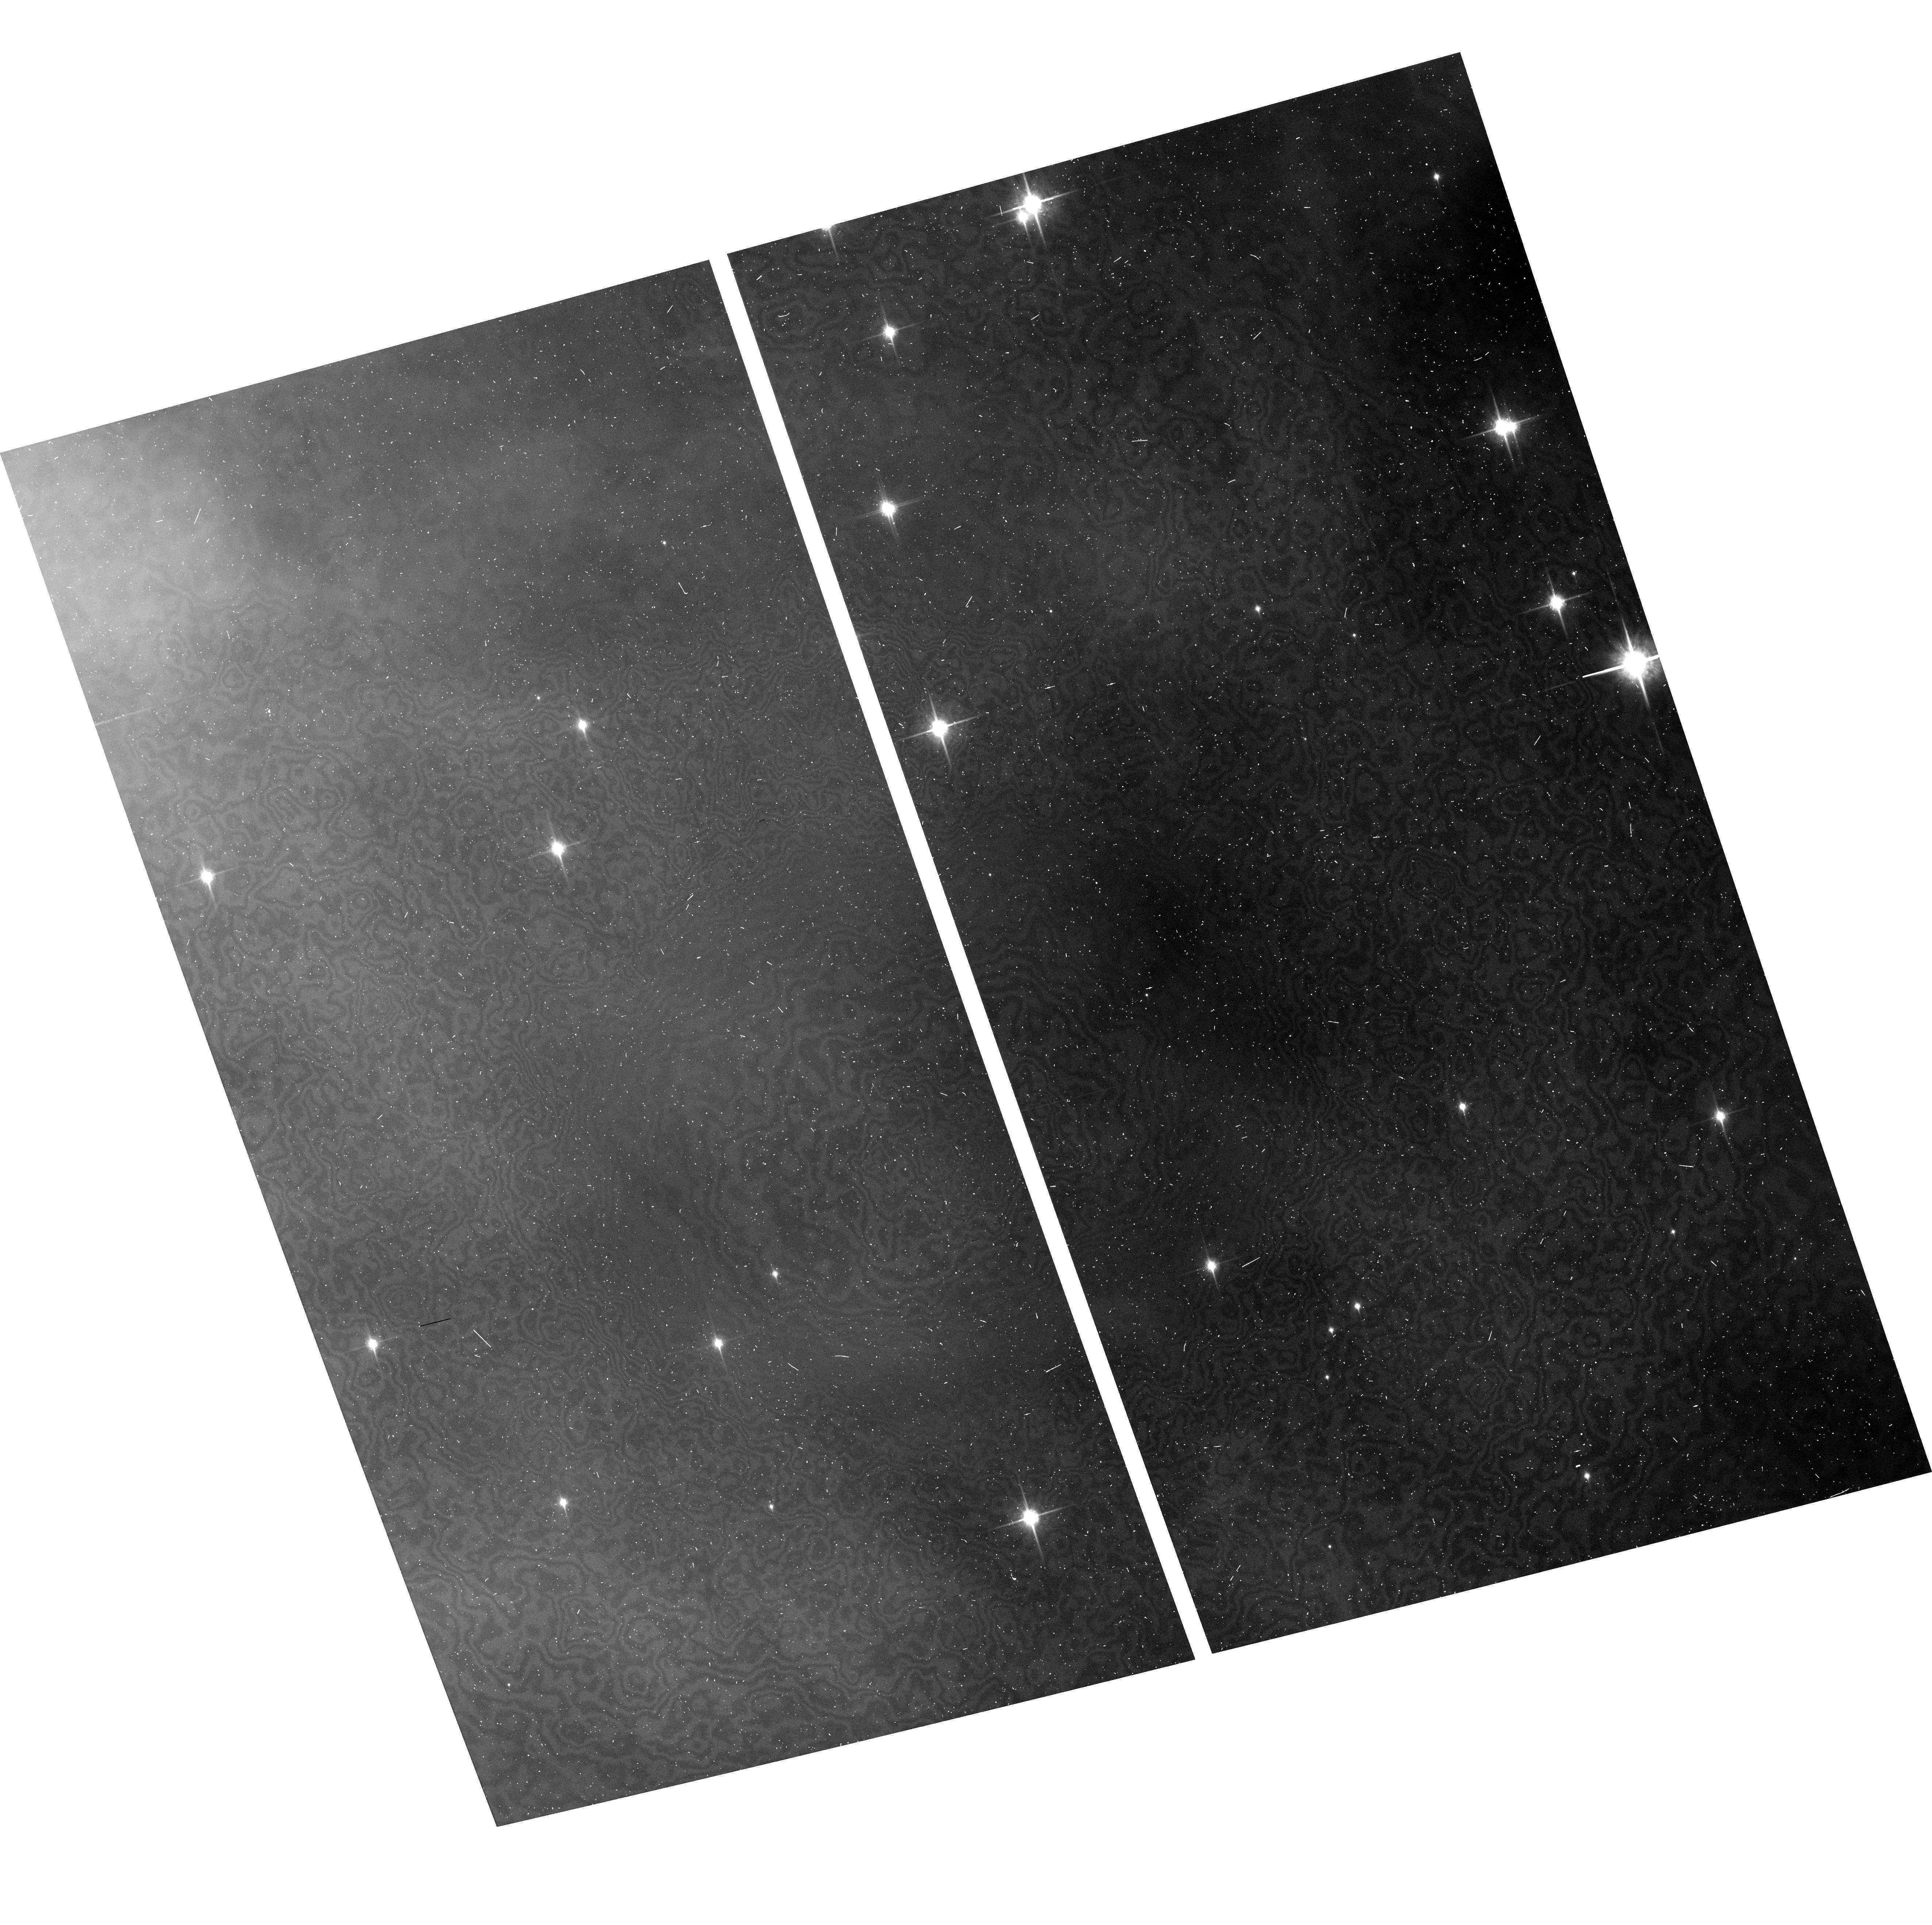
Target: ORIMOS-19. Instrument: ACS/WFC. Filter: F850LP. Exposure: 6 min. Observation ID: hst_10246_1e_acs_wfc_f850lp_j93k1e

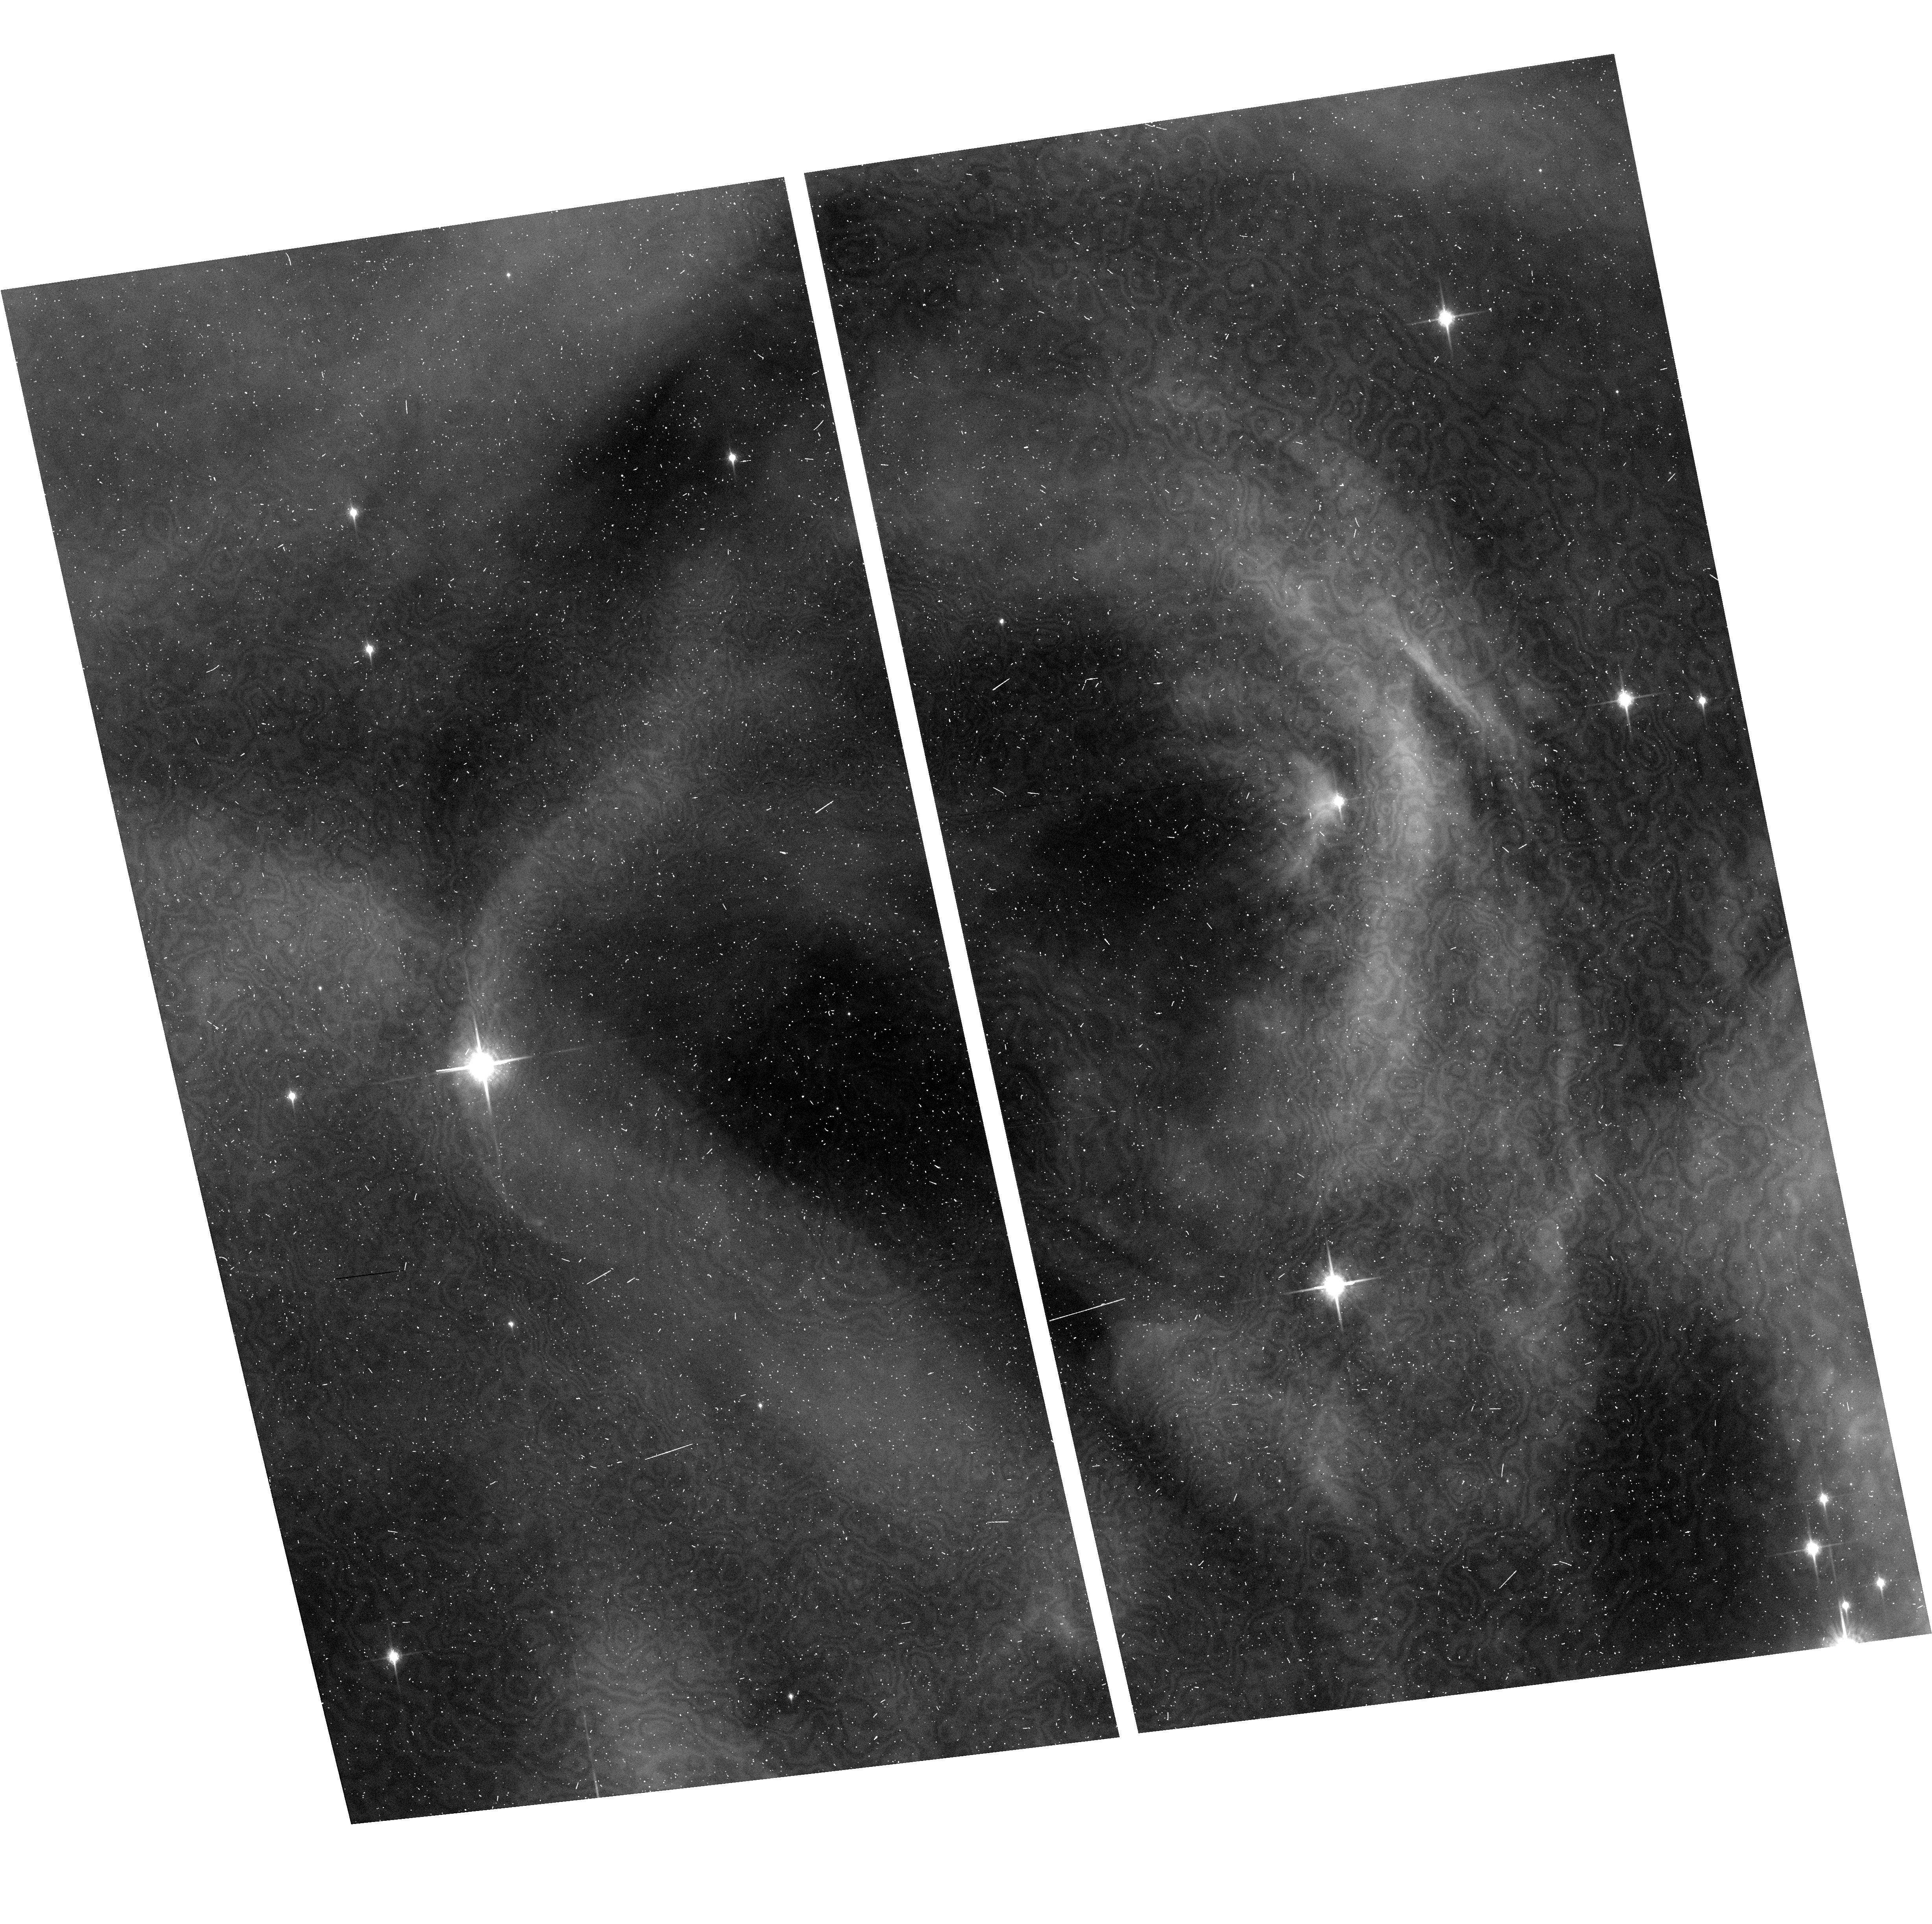
Target: ORIMOS-4. Instrument: ACS/WFC. Filter: F850LP. Exposure: 6 min. Observation ID: hst_10246_04_acs_wfc_f850lp_j93k04

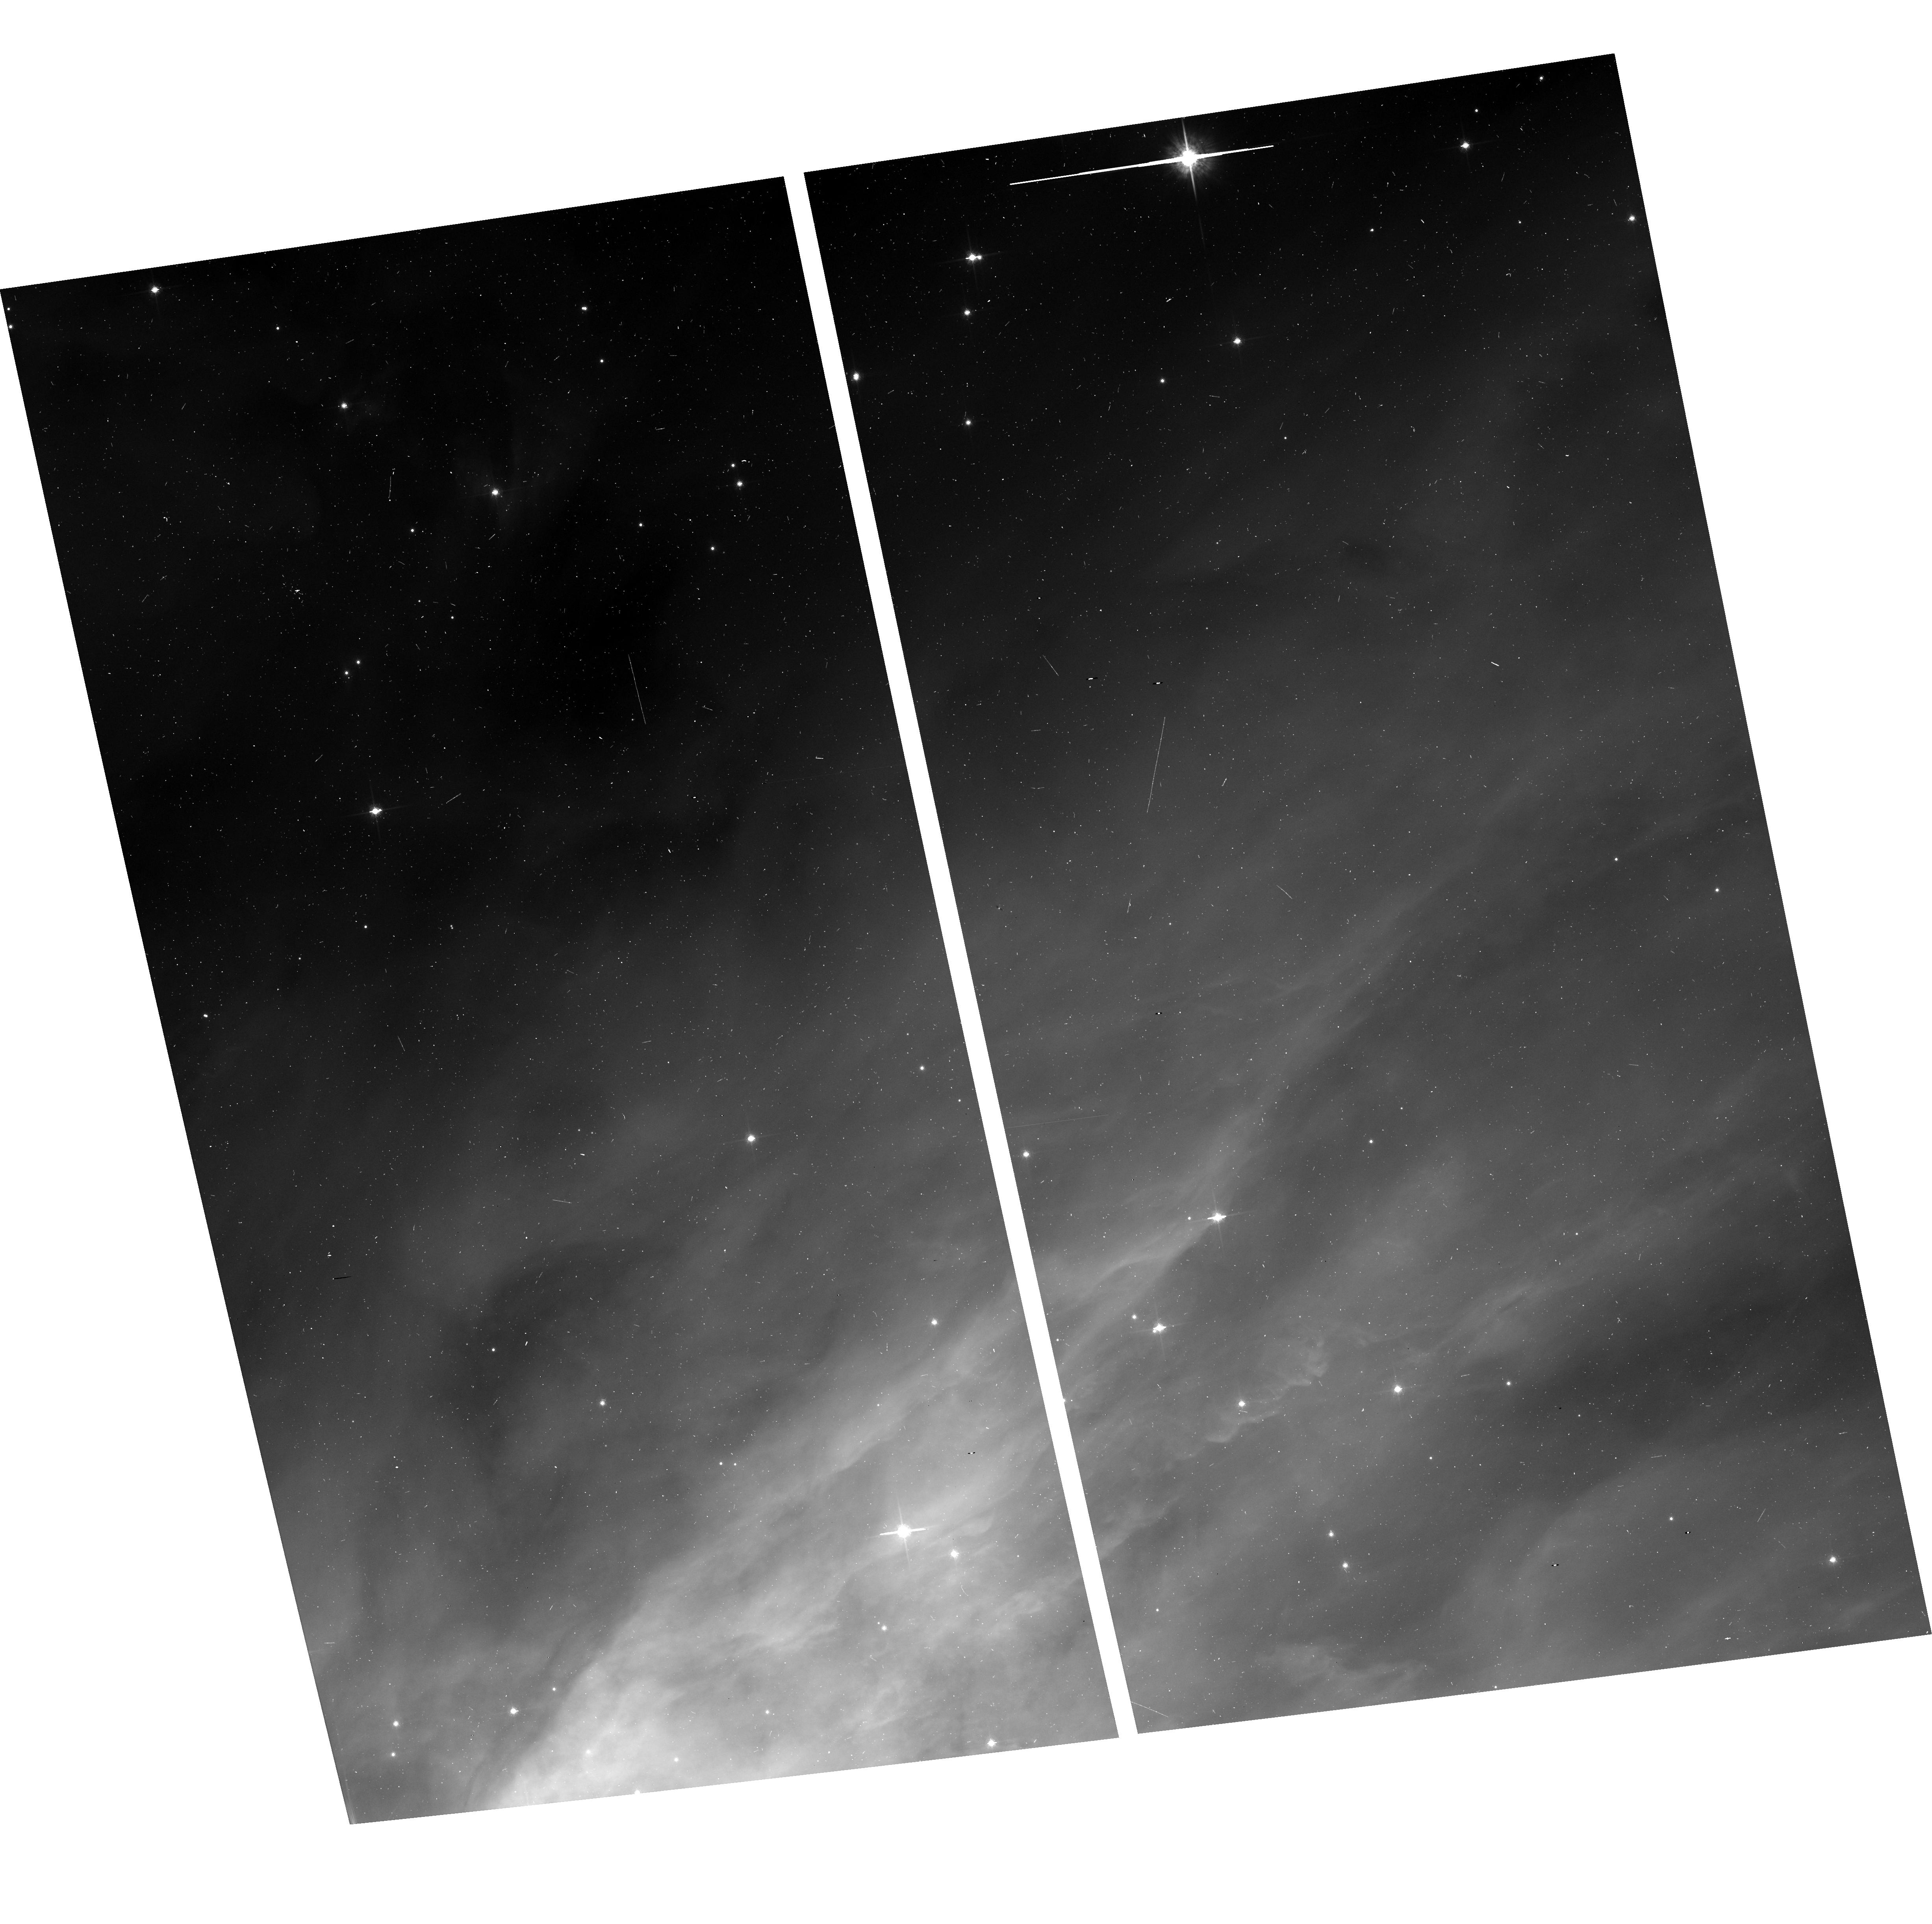
Target: ORIMOS-48. Instrument: ACS/WFC. Filter: F775W. Exposure: 6 min. Observation ID: hst_10246_3a_acs_wfc_f775w_j93k3a

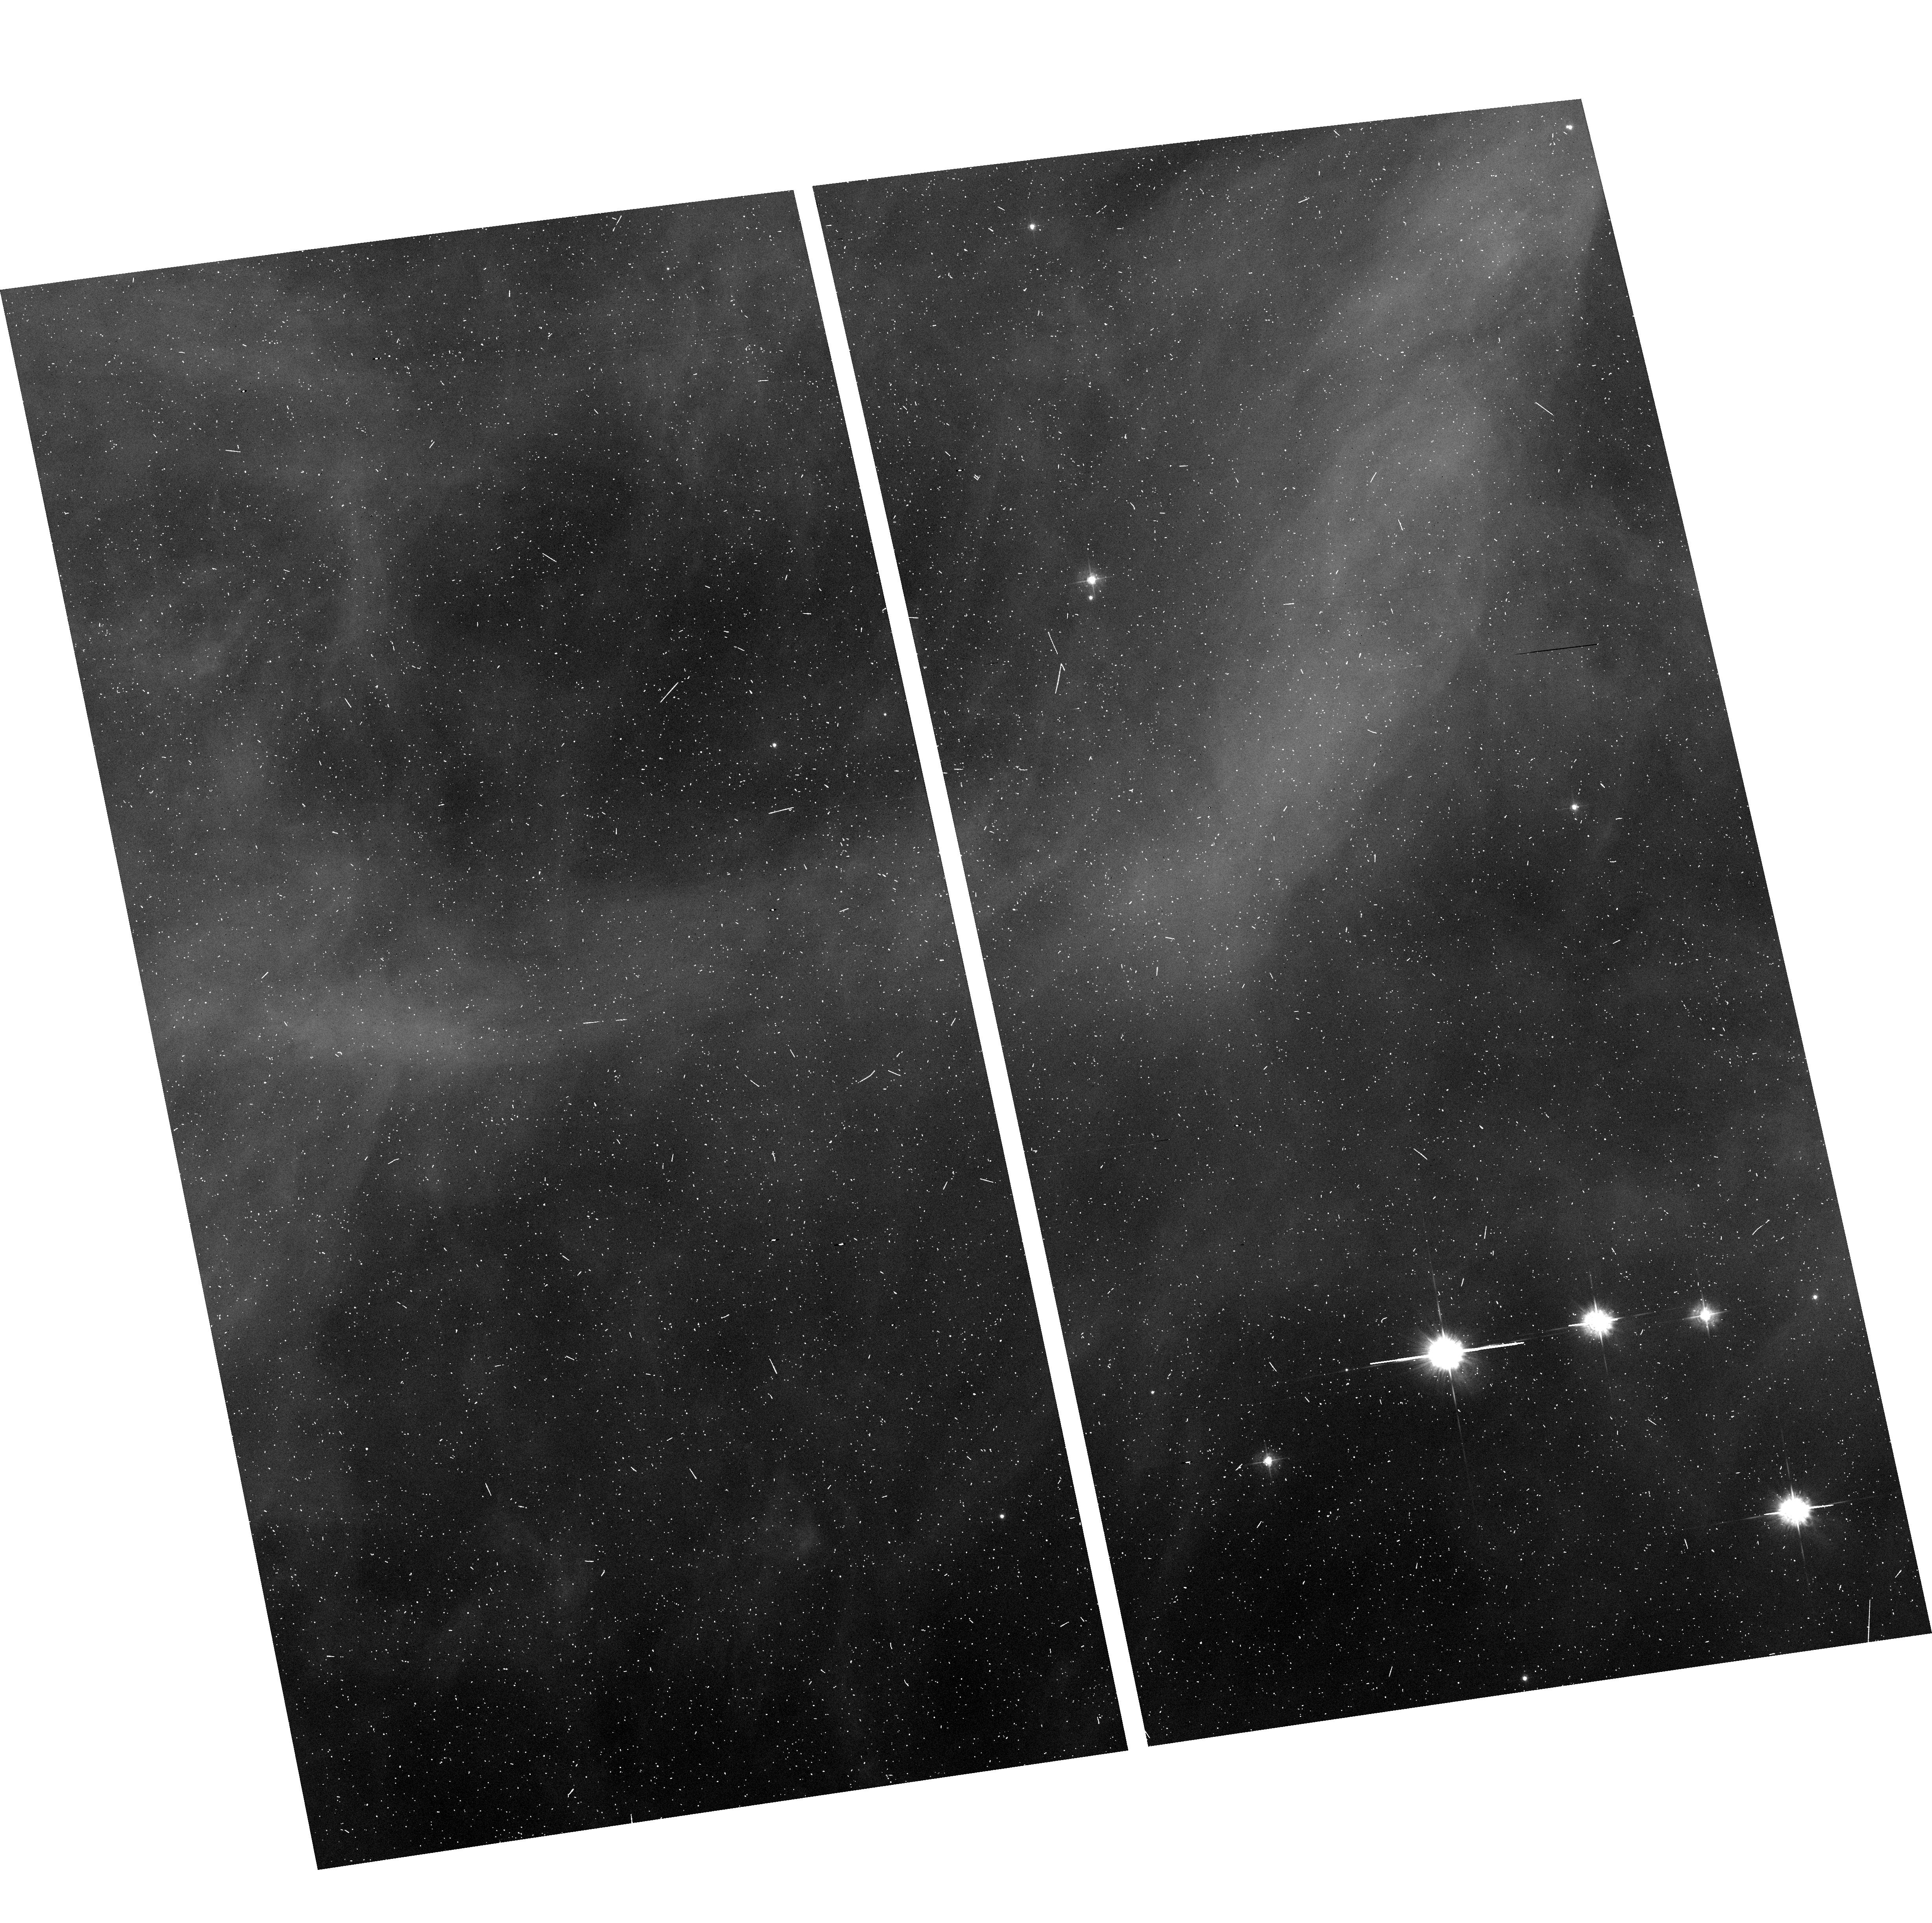
Target: ORIMOS-80. Instrument: ACS/WFC. Filter: F435W. Exposure: 7 min. Observation ID: hst_10246_68_acs_wfc_f435w_j93k68

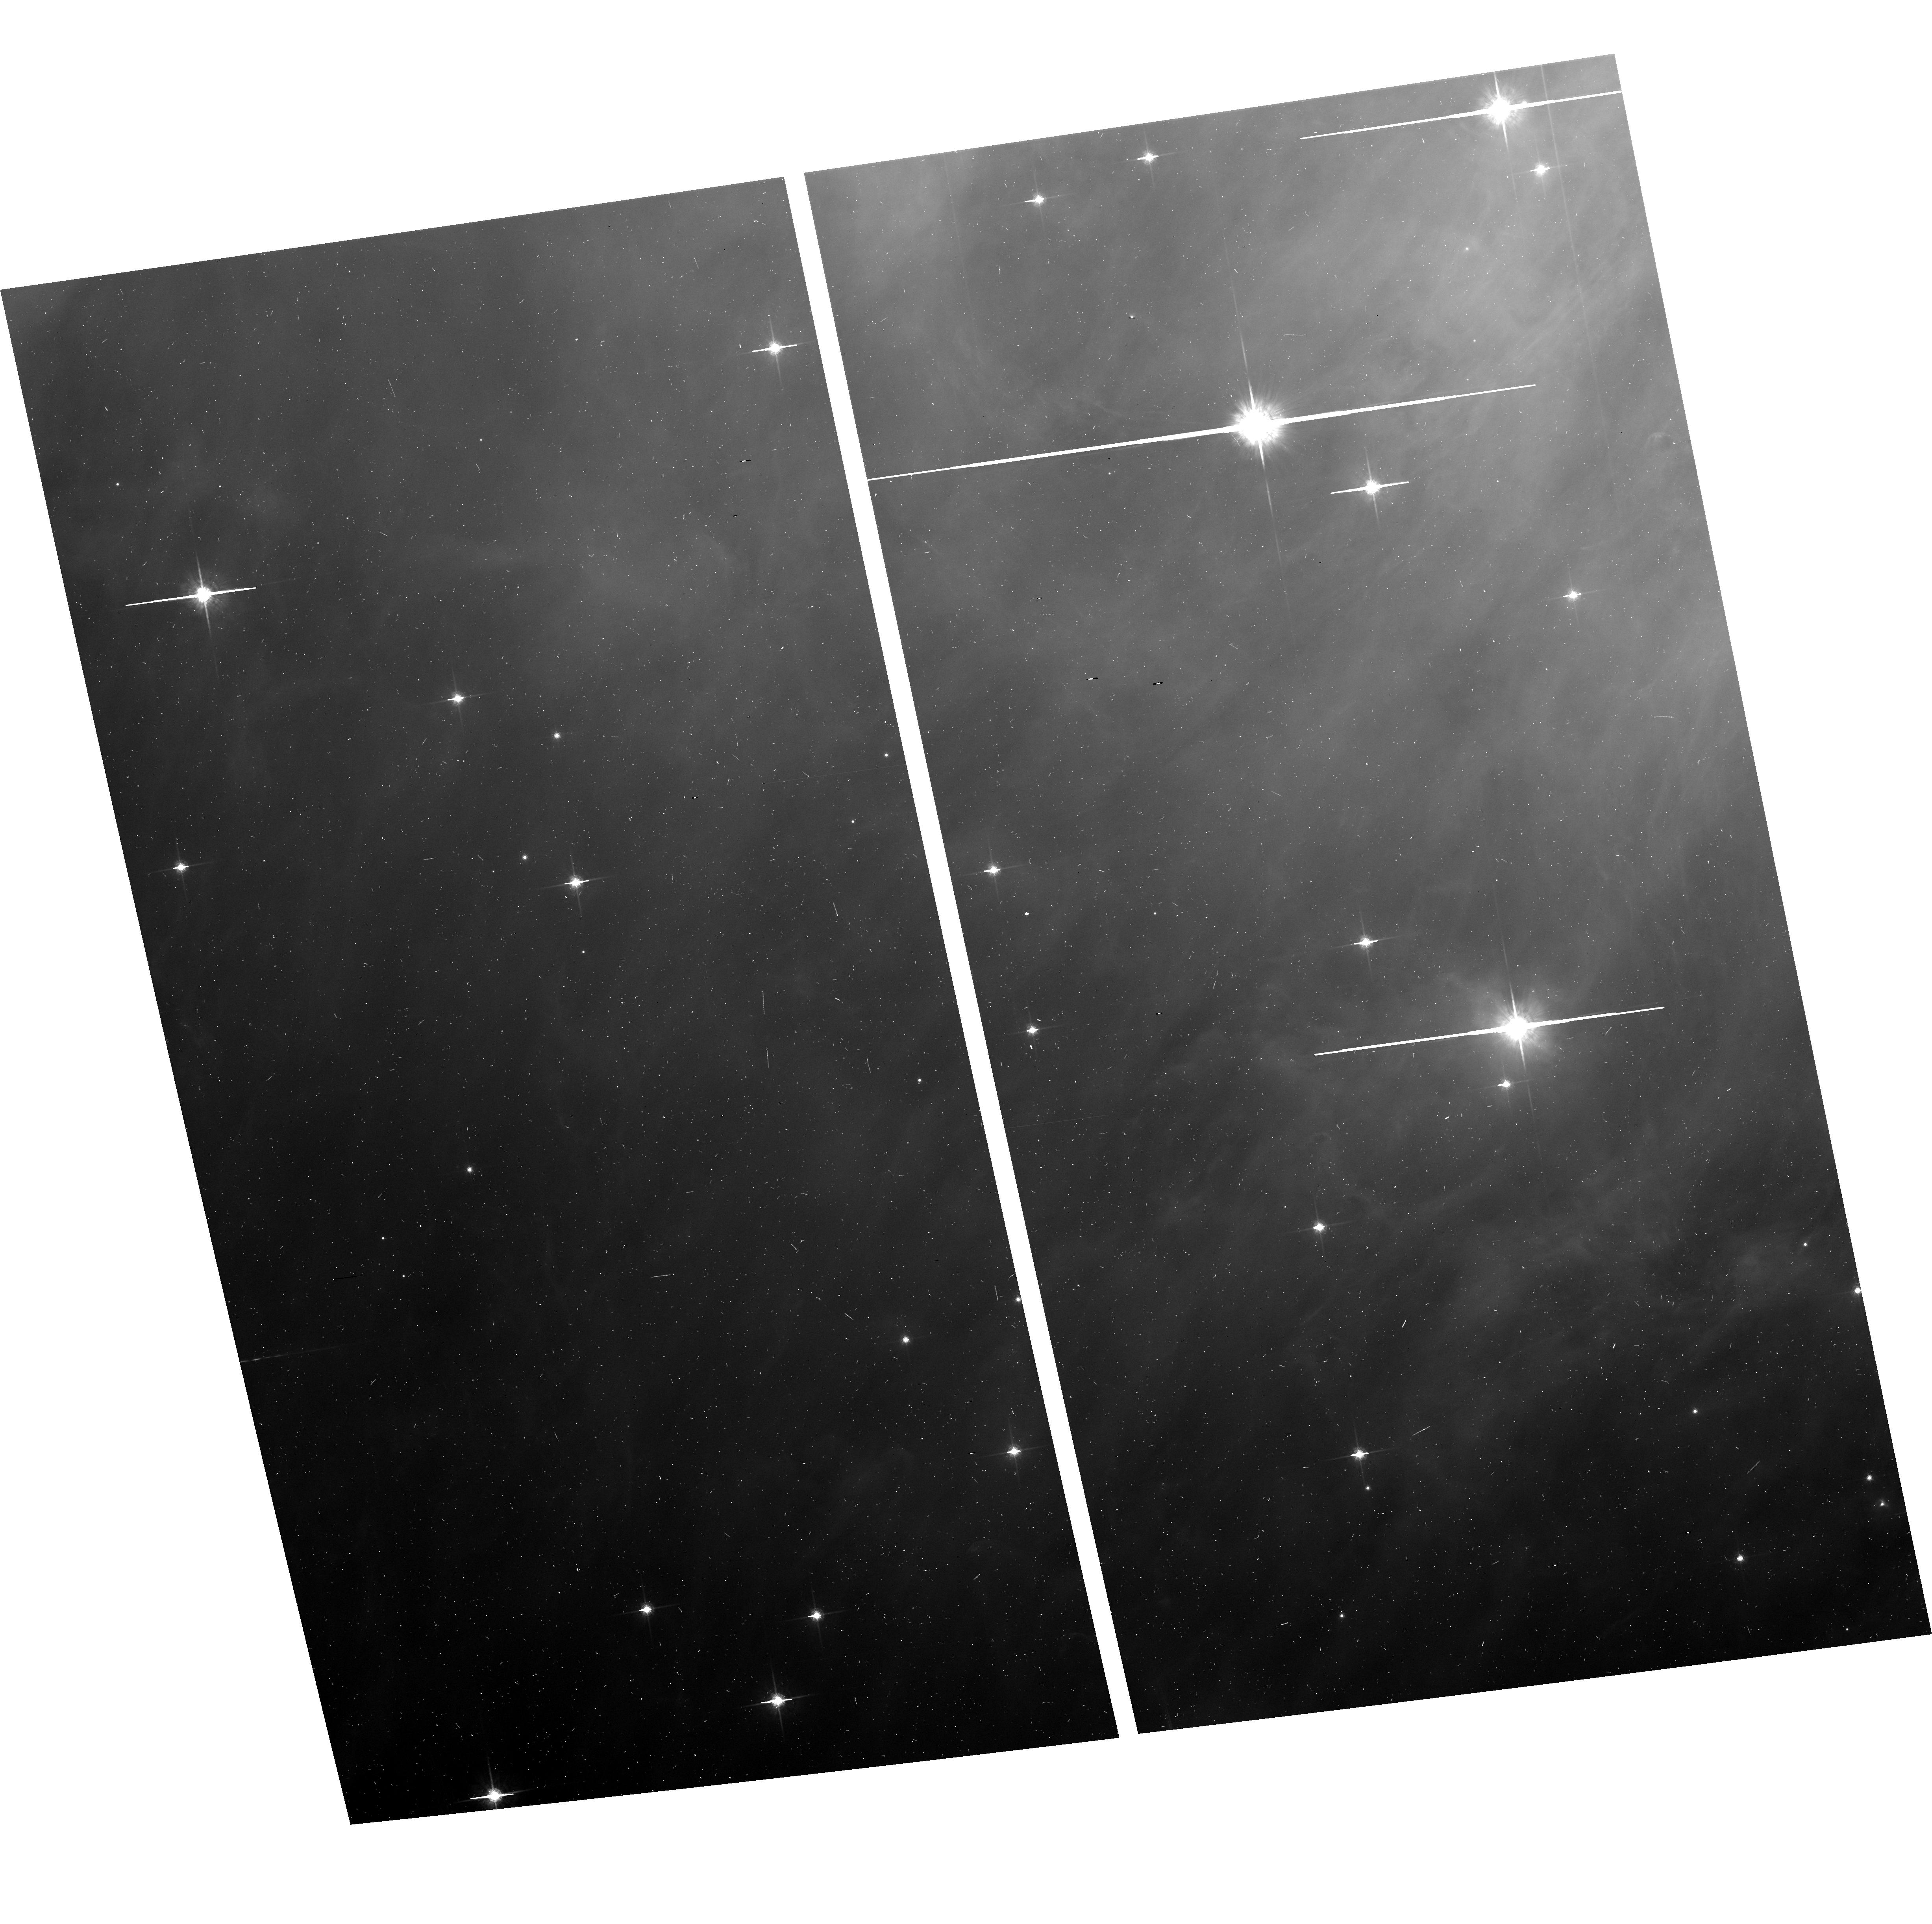
Target: ORIMOS-25. Instrument: ACS/WFC. Filter: F775W. Exposure: 6 min. Observation ID: hst_10246_1c_acs_wfc_f775w_j93k1c

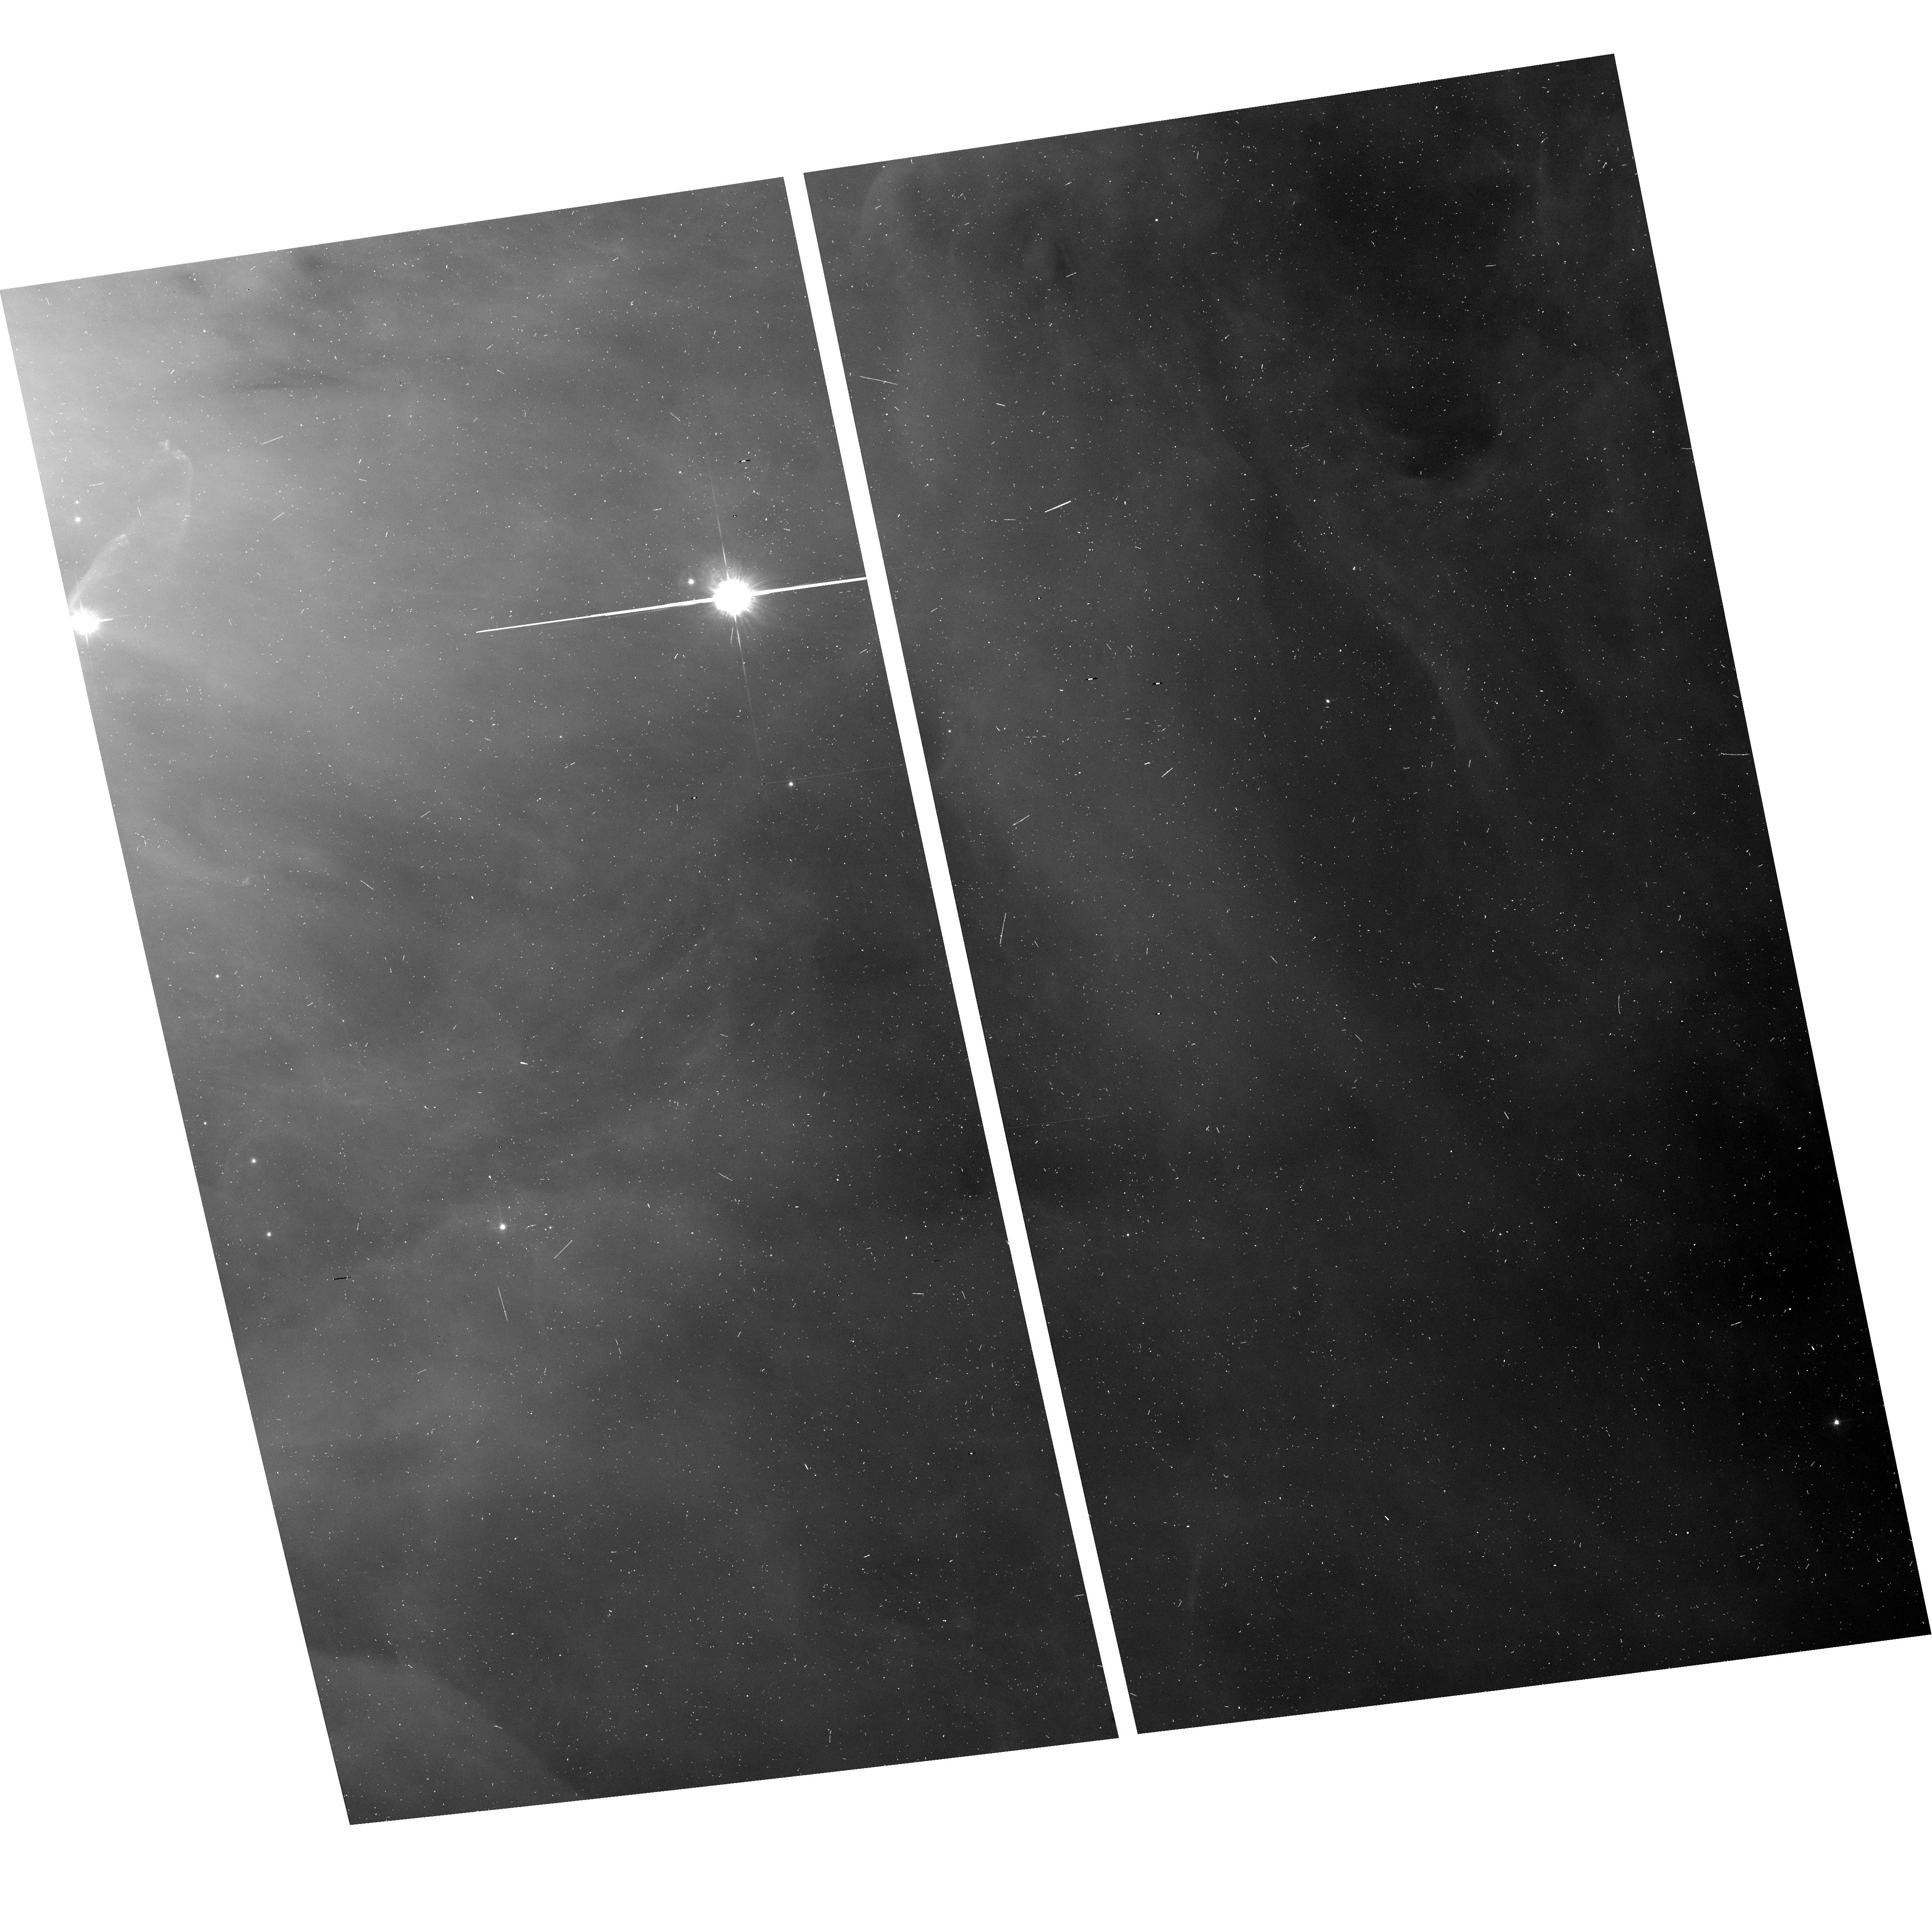
Target: ORIMOS-20. Instrument: ACS/WFC. Filter: F435W. Exposure: 5 min. Observation ID: hst_10246_17_acs_wfc_f435w_j93k17

The HST survey of the Orion Nebula Cluster (PI: Robberto, Massimo)

We propose a Treasury Program of 104 HST orbits to perform the definitive study of the Orion Nebula Cluster, the Rosetta stone of star formation. We will cover with unprecedented sensitivity (23-25 mag), dynamic range (~12 mag), spatial resolution (50mas), and simultaneous spectral coverage (5 bands) a ~450 square arcmin field centered on the Trapezium stars. This represents a tremendous gain over the shallow WFC1 study made in 1991 with the aberrated HST on an area ~15 times smaller. We maximize the HST observing efficiency using ACS/WFC and WFPC2 in parallel with two opposite roll angles, to cover the same total field. We will assemble the richest, most accurate and unbiased HR diagram for pre-main-sequence objects ever made. Combined with the optical spectroscopy already available for ~1000 sources and new deep near-IR imaging and spectroscopy (that we propose as Joint HST-NOAO observations), we will be able to attack and possibly solve the most compelling questions on stellar evolution: the calibration of pre-main-sequence evolutionary tracks, mass segration and the variation of the initial mass function in different environments, the evolution of mass accretion rates vs. age and environment, disk dissipation in environments dominated by hard vs. soft-UV radiation, stellar multiplicity vs. disk fraction. In addition, we expect to discover and classify an unknown, but substantial, population of pre-Main Sequence binaries, low mass stars and brown dwarfs down to ~10 MJup. This is also the best possible way to discover dark silhouette disks in the outskirts of the Orion Nebula and study their evolutionary status through multicolor imaging. This program is timely and extremely well leveraged to other programs targeting Orion: the ACS H-alpha survey of the Orion Nebula, the recently completed 850ks ultradeep Chandra survey, the large GTO programs to be performed with SIRTF, plus the availability of 2MASS and various deep JHK surveys of the core recently done with 8m class telescopes.